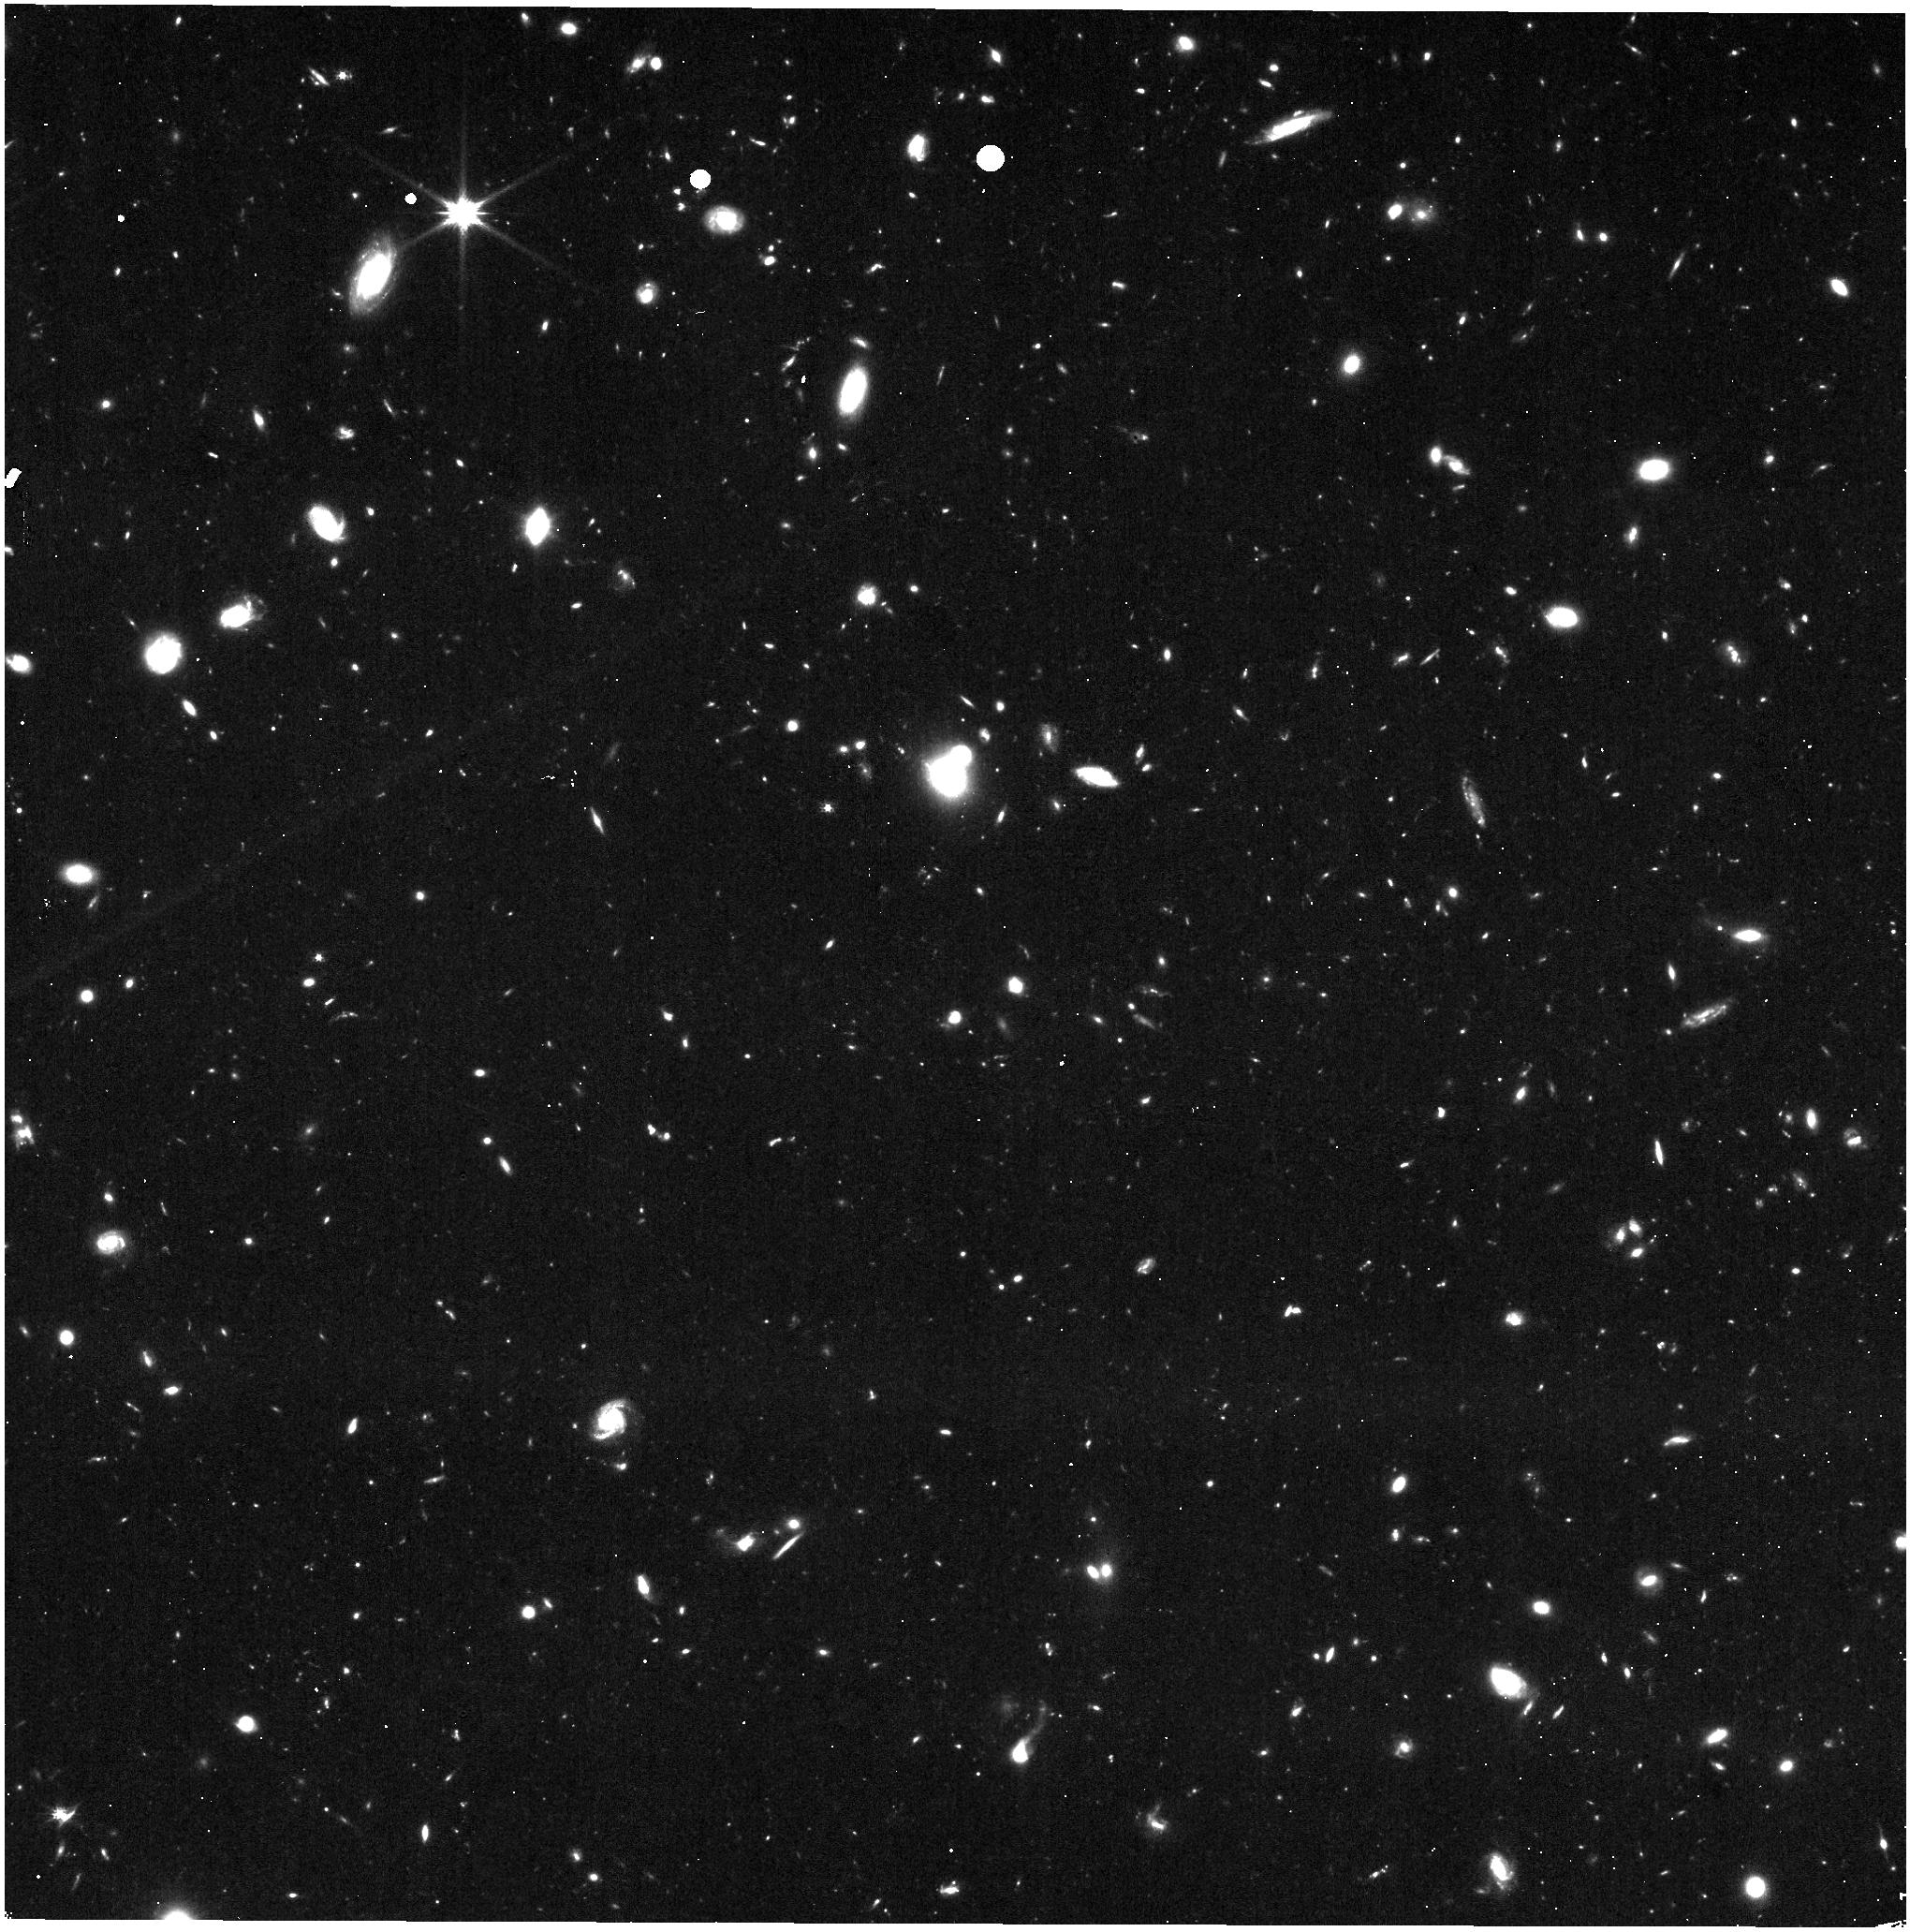
Target: UNKNOWN
Instrument: NIRISS
Filter: CLEAR+F150W
Exposure: 34 min
Observation ID: jw03383-c1061_t000_niriss_clear-f150w

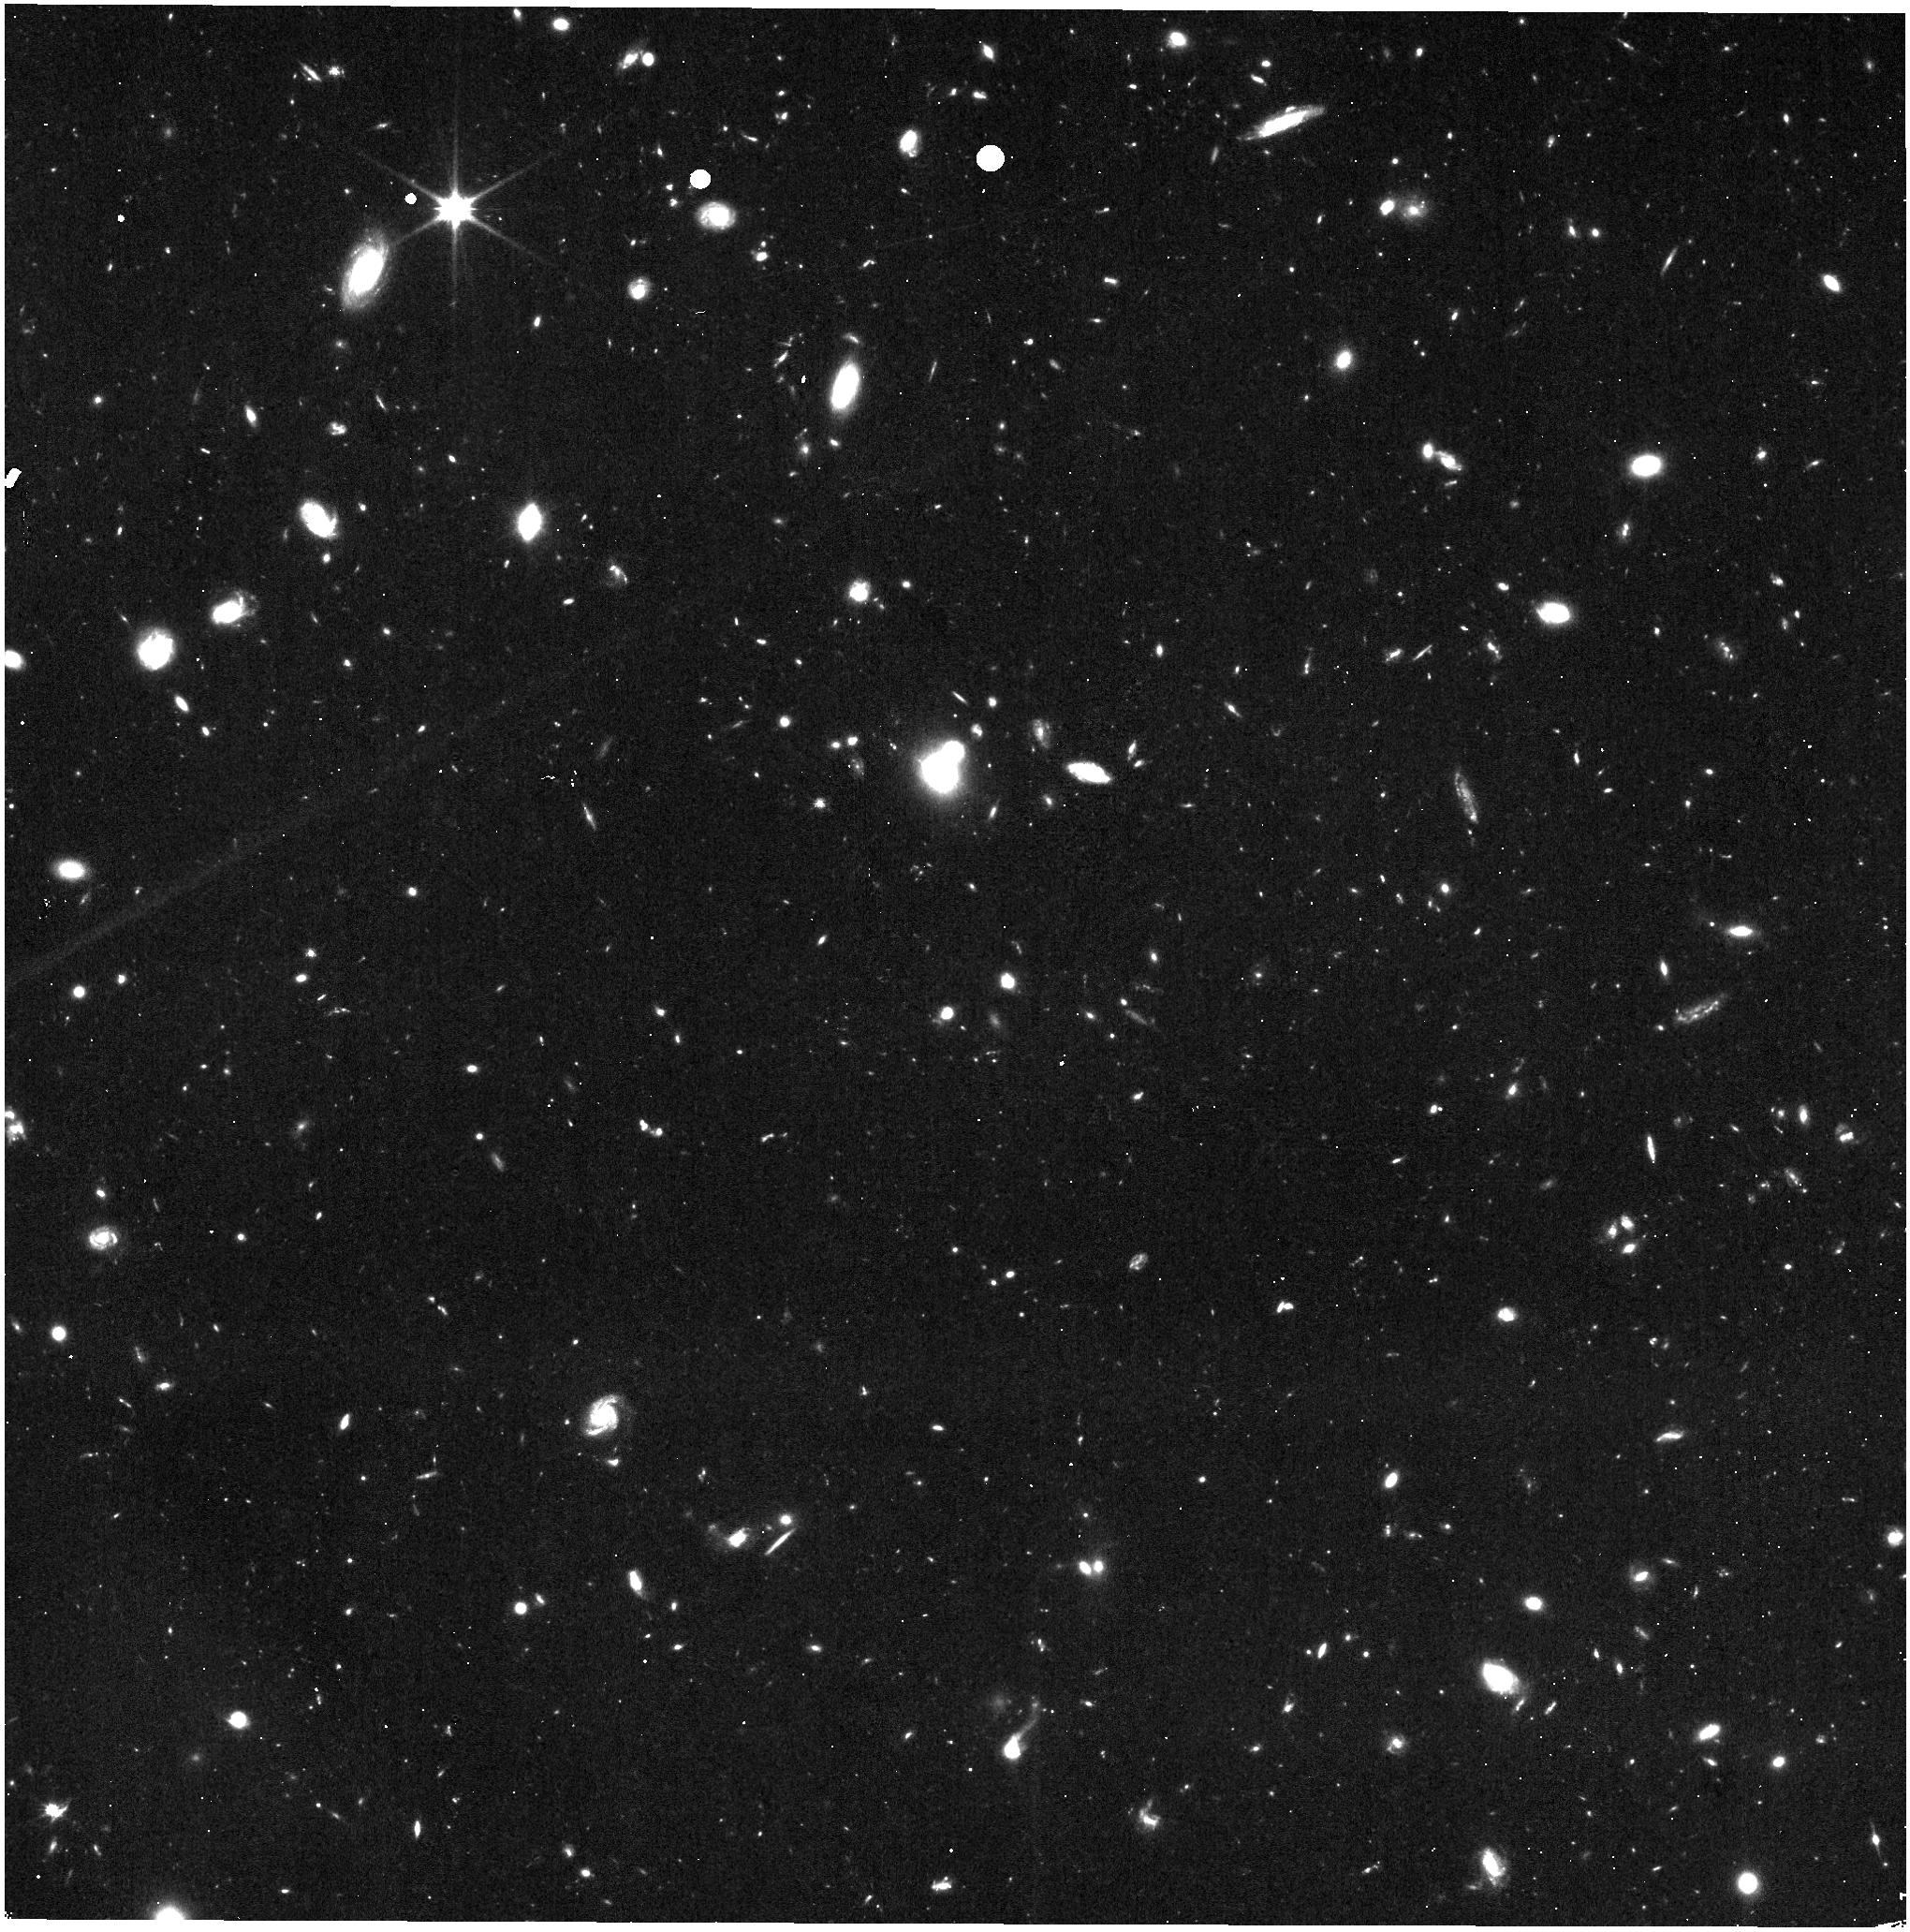
Target: UNKNOWN
Instrument: NIRISS
Filter: CLEAR+F115W
Exposure: 34 min
Observation ID: jw03383-c1066_t000_niriss_clear-f115w

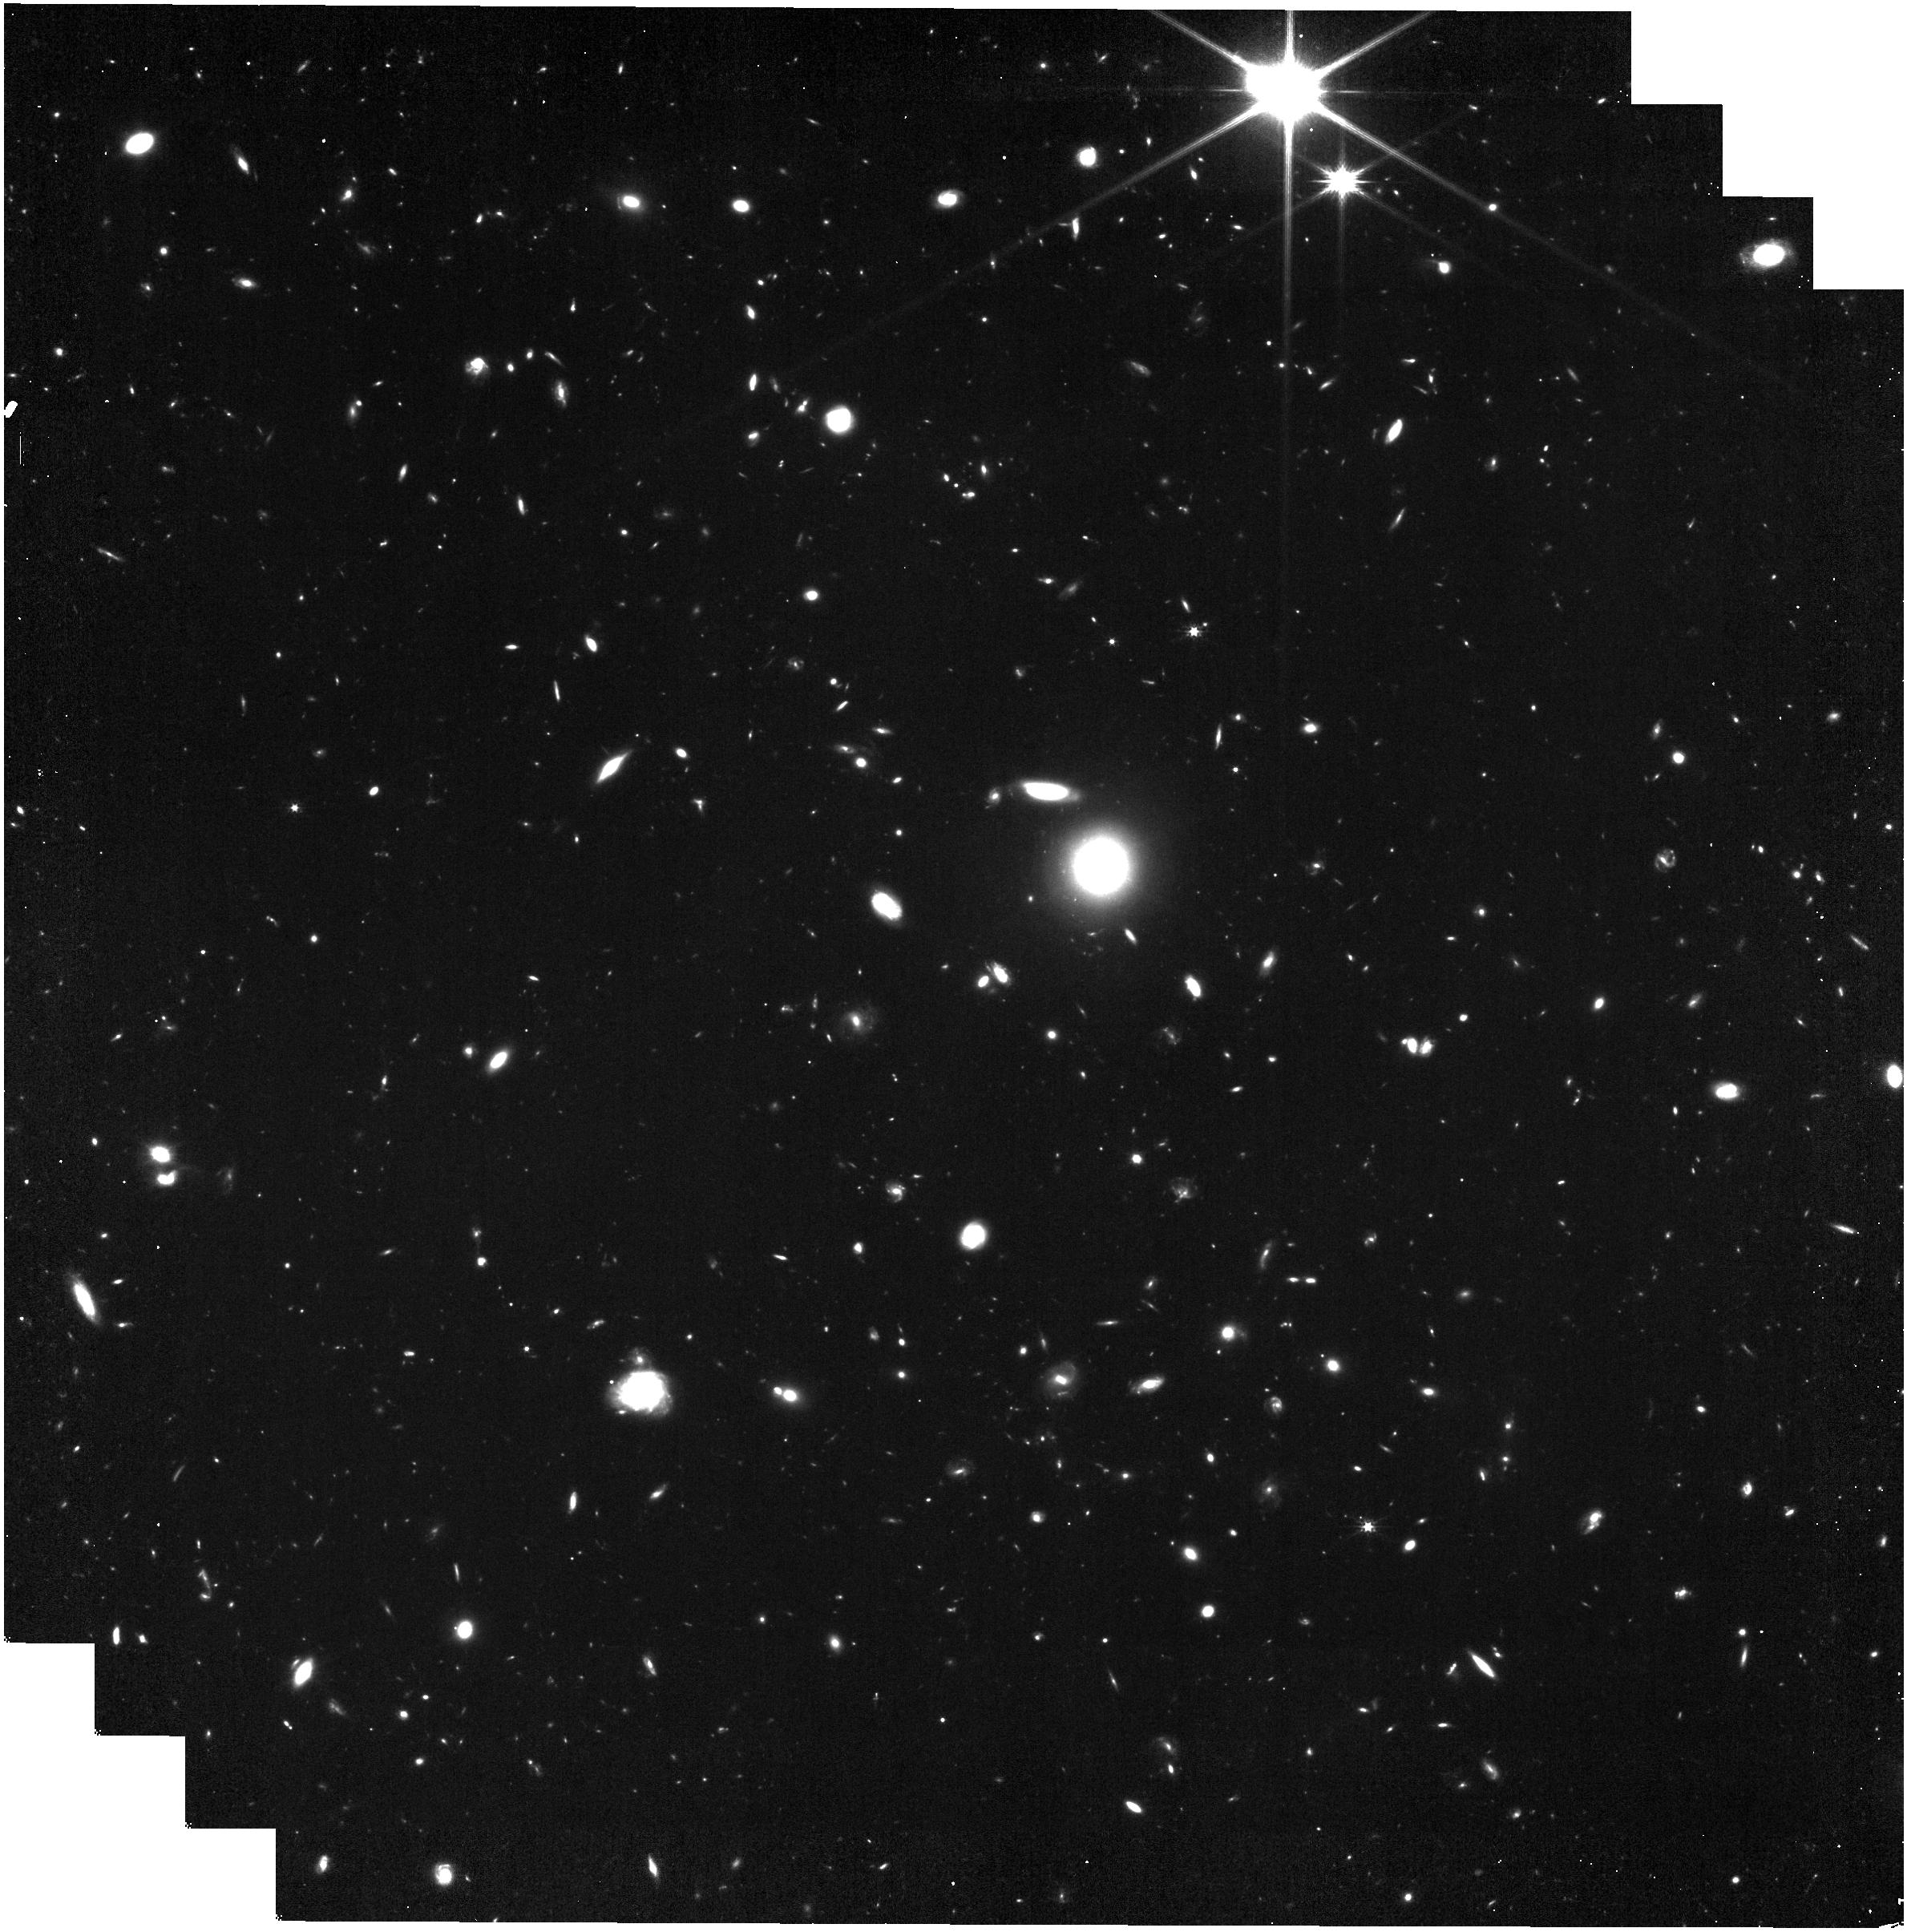
Target: UNKNOWN
Instrument: NIRISS
Filter: CLEAR+F200W
Exposure: 23 min
Observation ID: jw03383-c1003_t000_niriss_clear-f200w

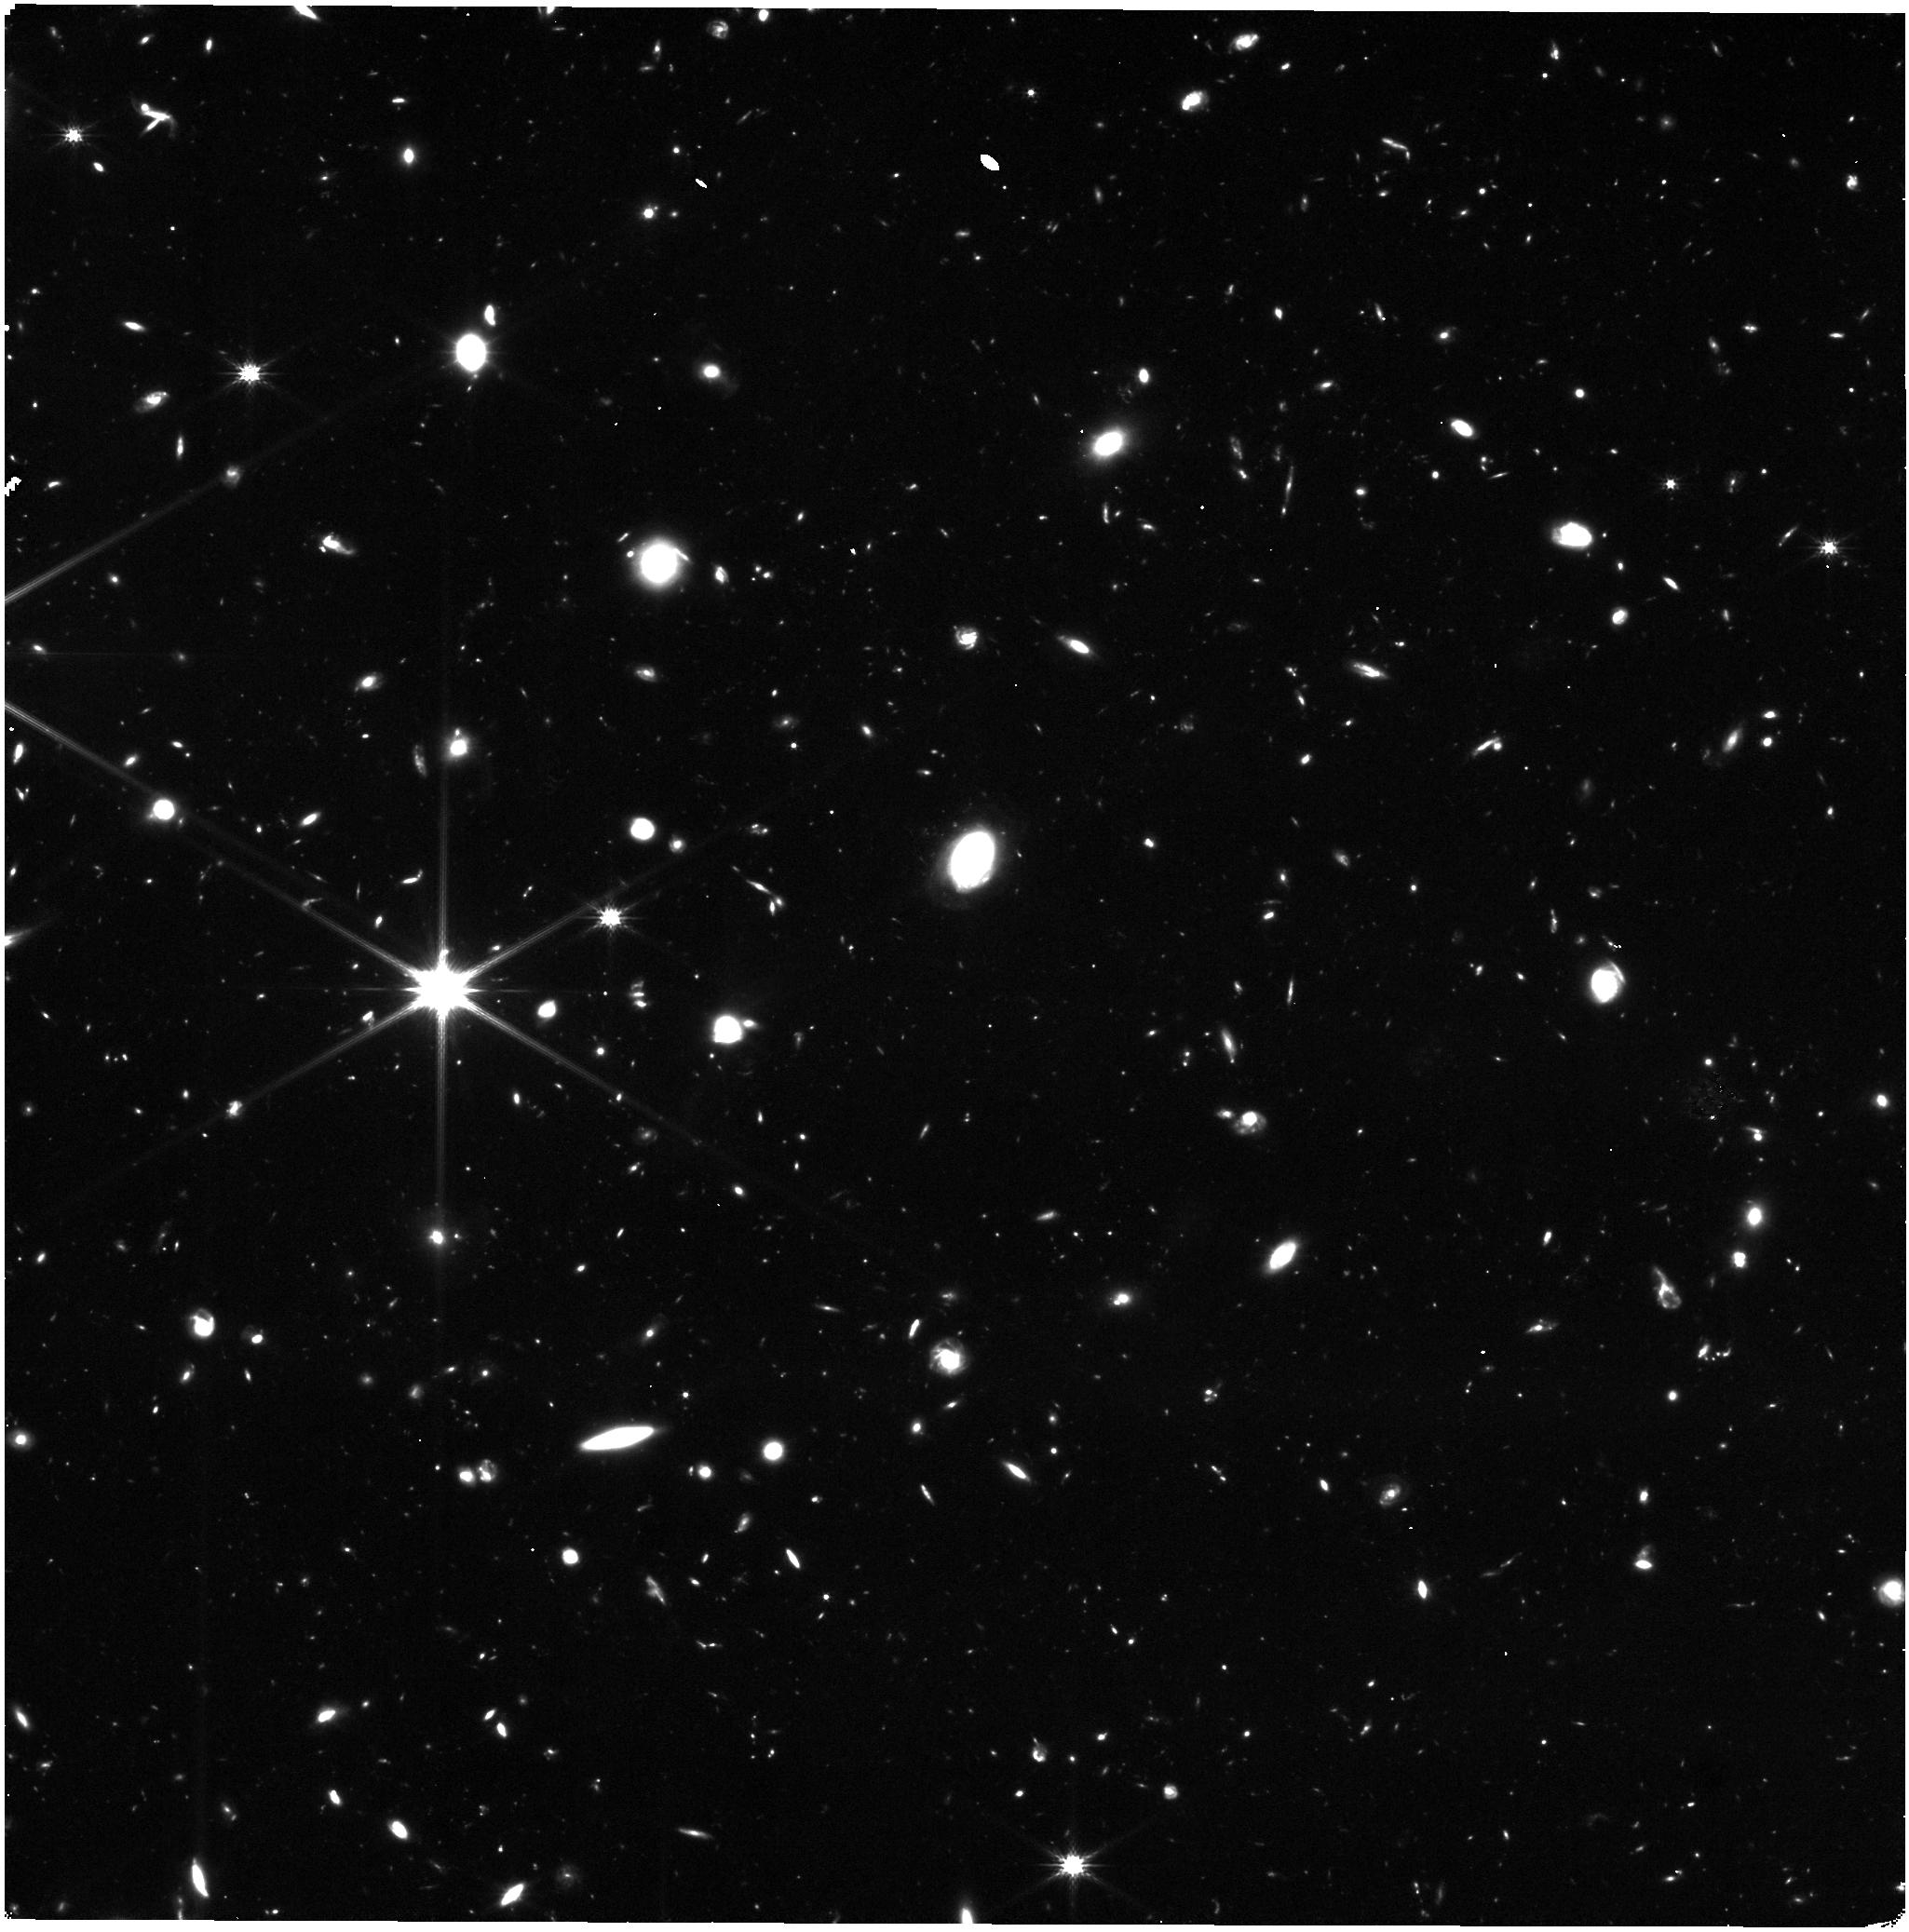
Target: UNKNOWN
Instrument: NIRISS
Filter: CLEAR+F200W
Exposure: 45 min
Observation ID: jw03383-c1078_t000_niriss_clear-f200w

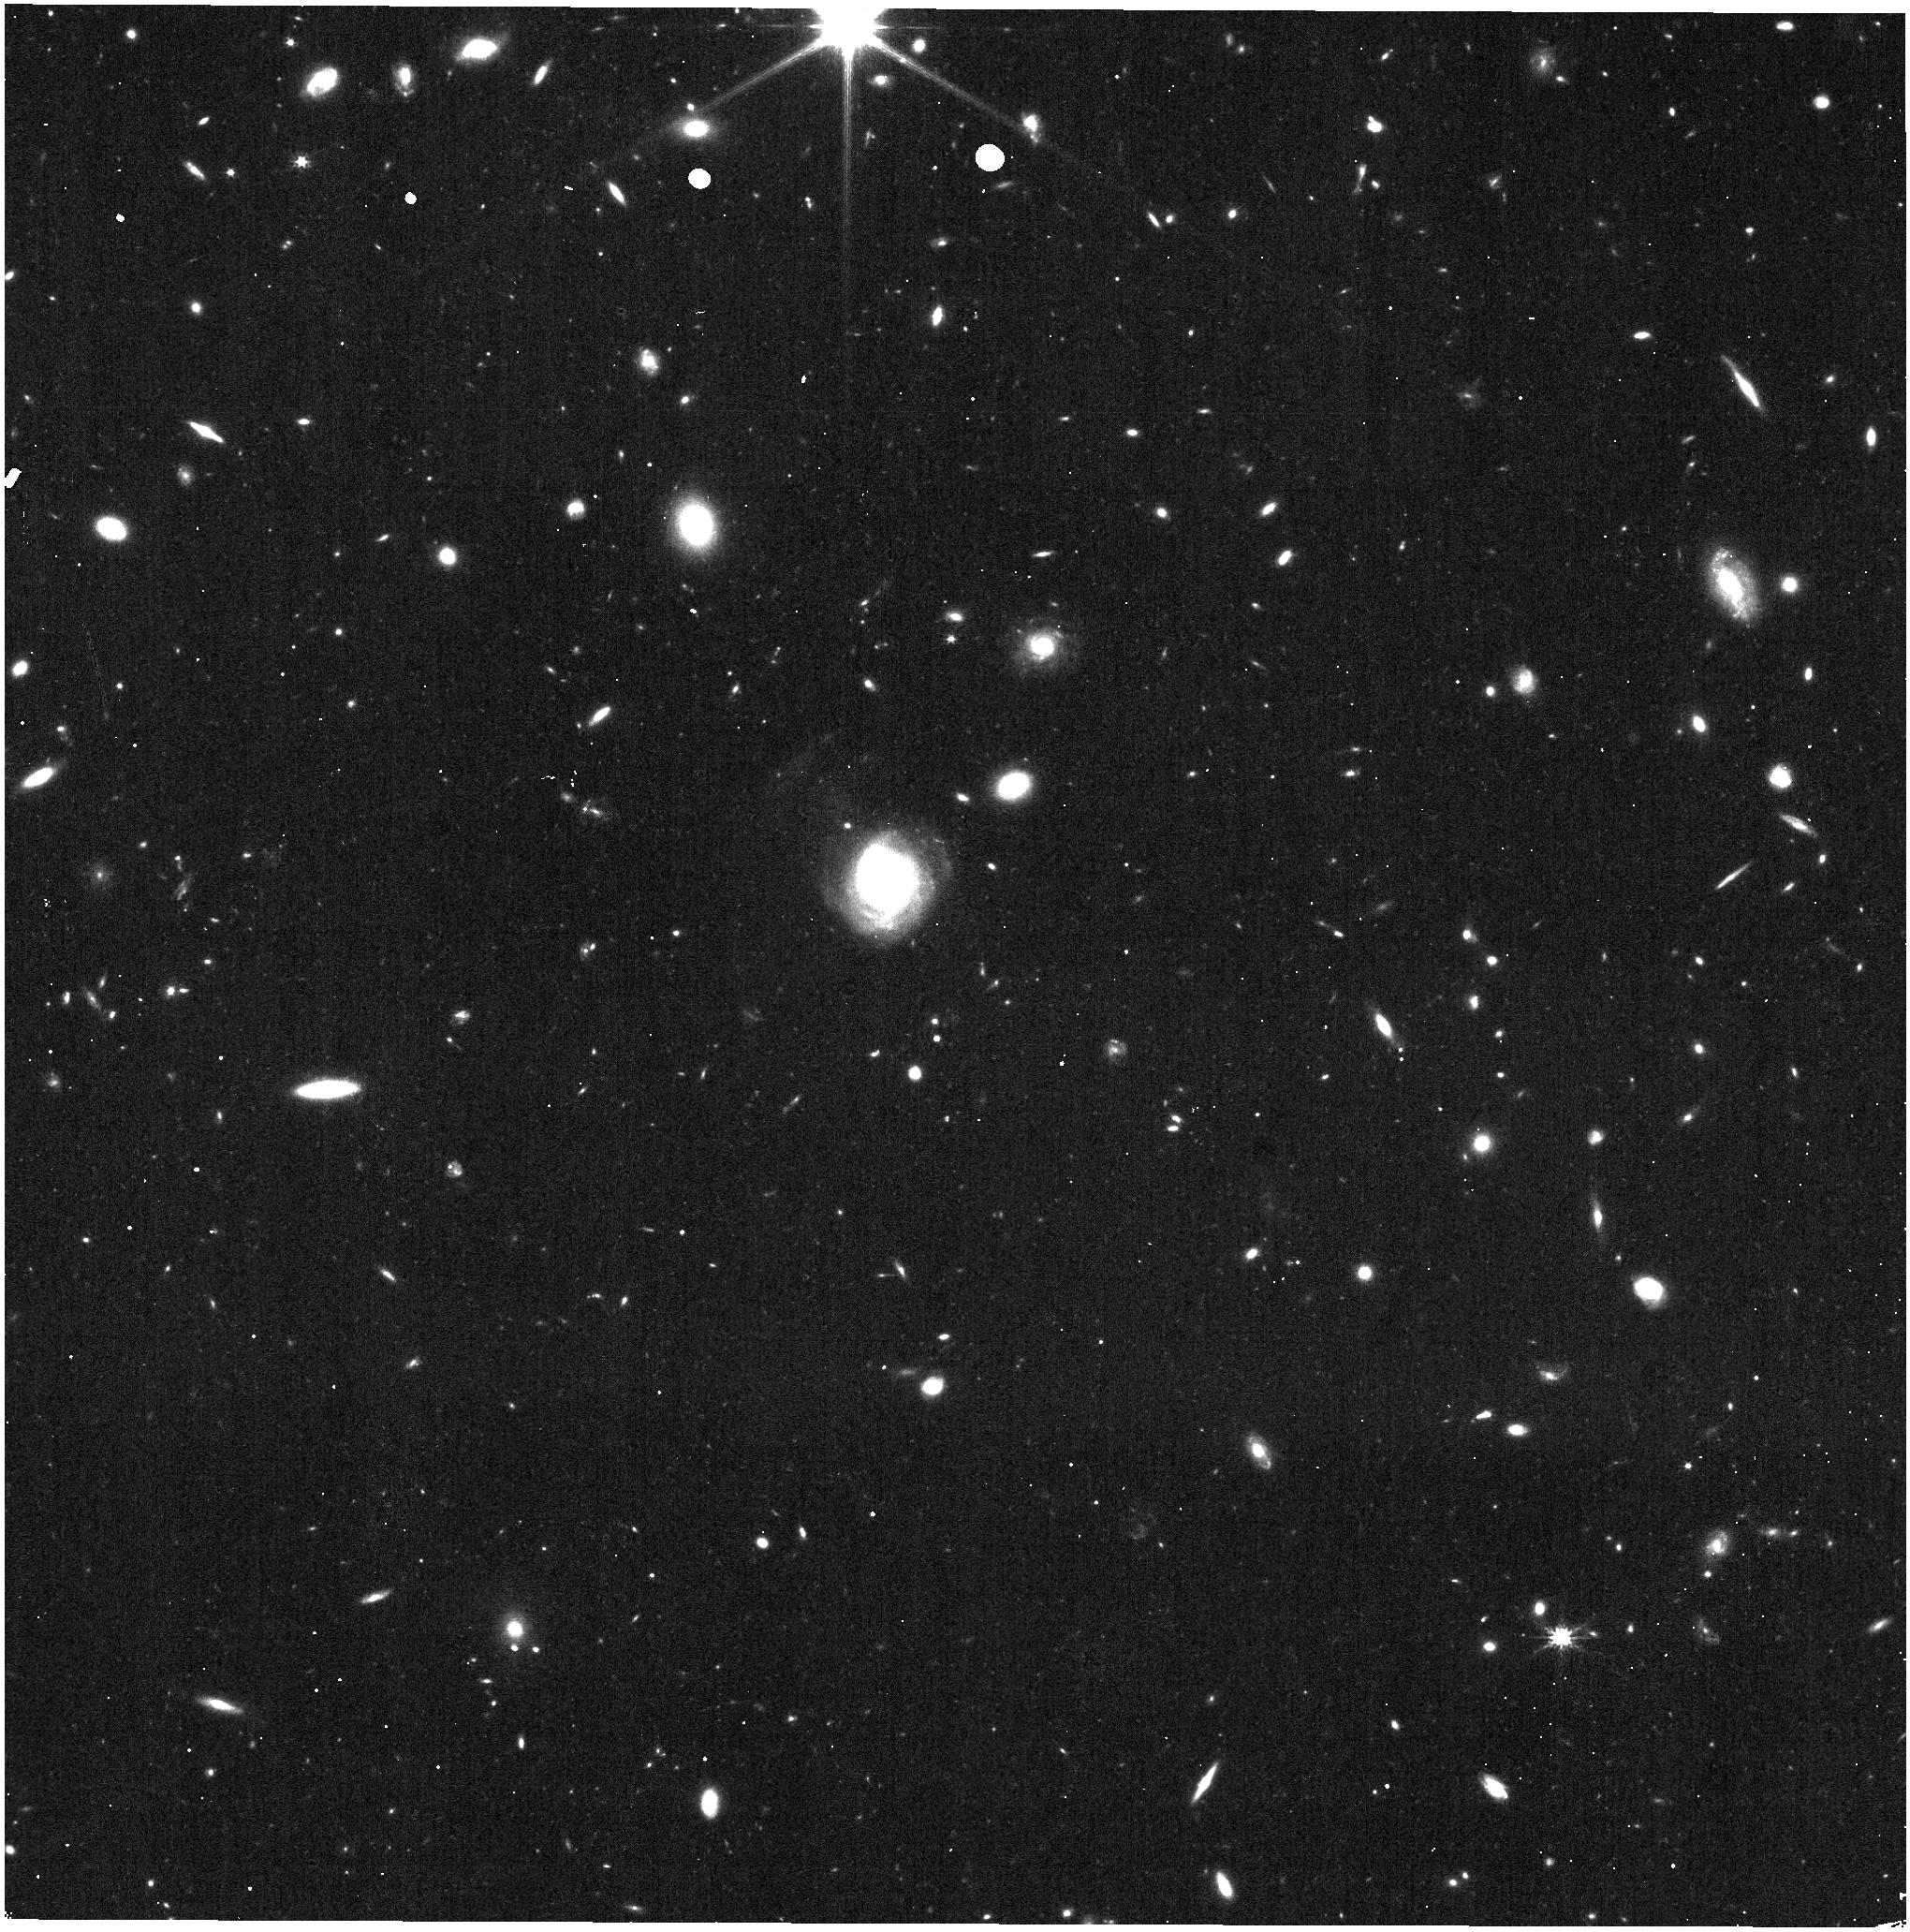
Target: UNKNOWN
Instrument: NIRISS
Filter: CLEAR+F200W
Exposure: 4 min
Observation ID: jw03383-c1092_t000_niriss_clear-f200w

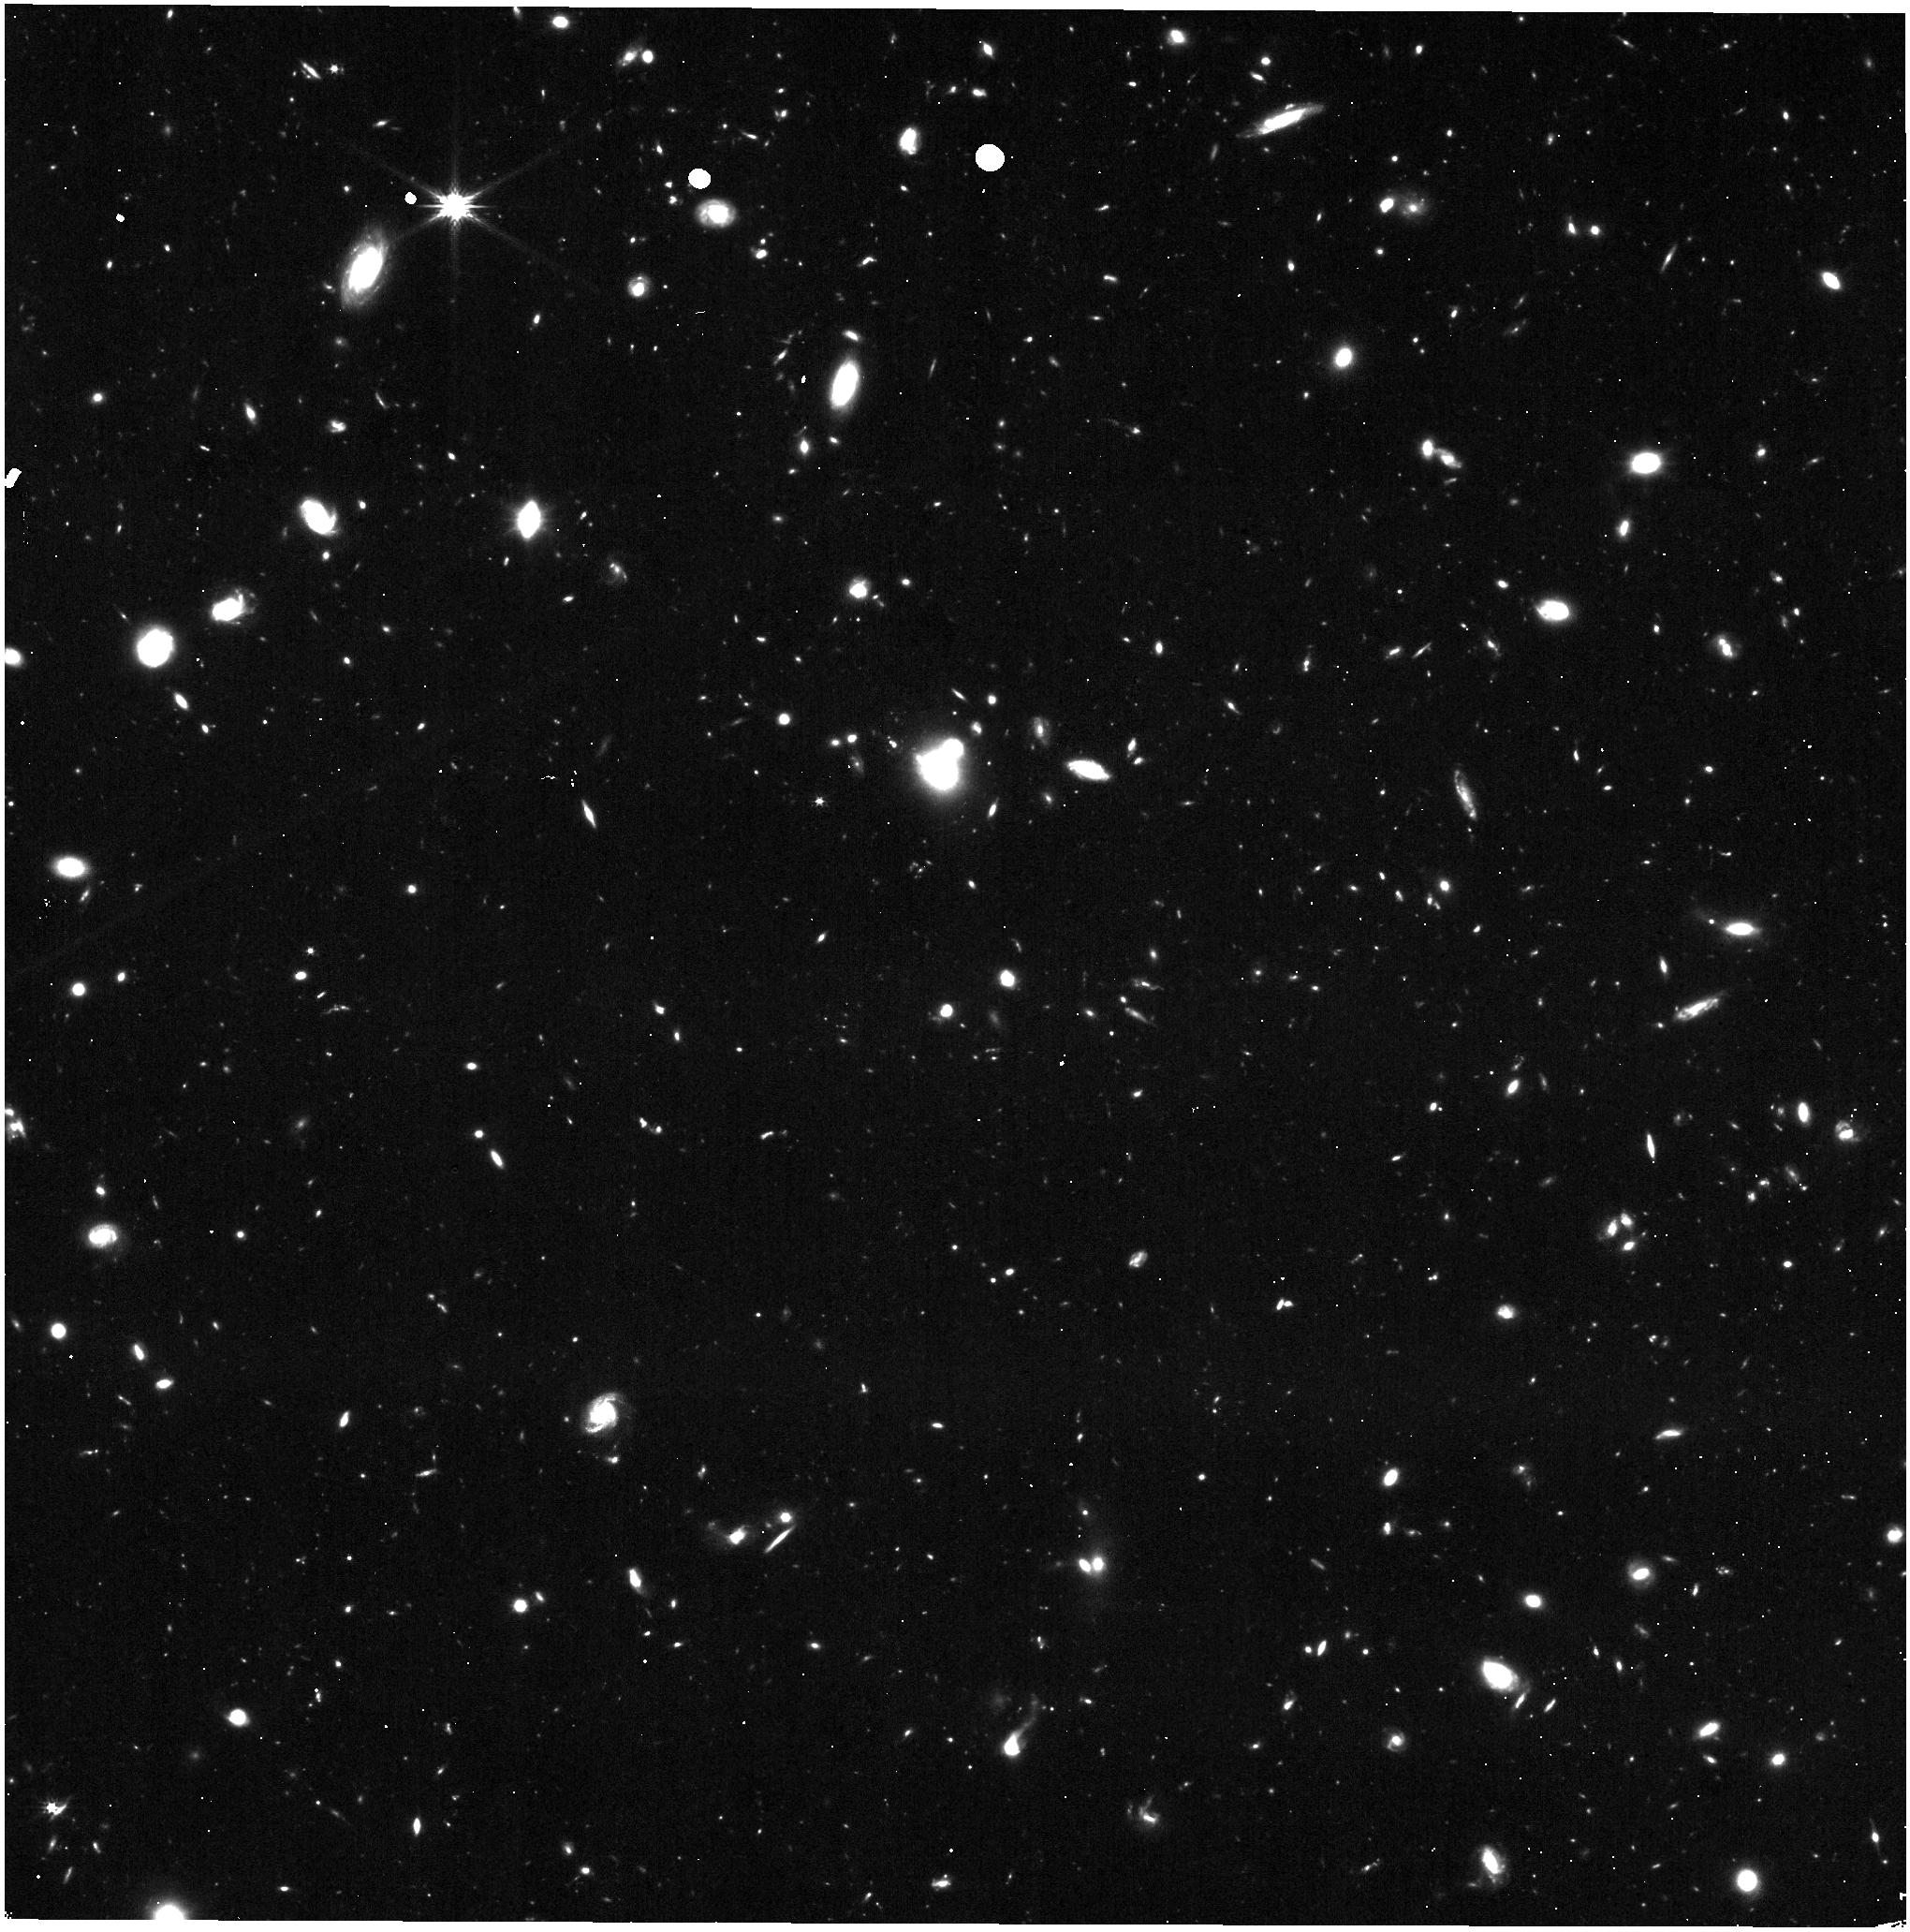
Target: UNKNOWN
Instrument: NIRISS
Filter: CLEAR+F200W
Exposure: 34 min
Observation ID: jw03383-c1058_t000_niriss_clear-f200w

JWST Wide Area 3D Parallel Survey (PI: Glazebrook, Karl)

We propose to take advantage of the unique opportunities offered by Pure Parallel Mode to perform a wide area near-infrared spectroscopic survey with JWST/NIRISS. We propose a slitless spectroscopy campaign covering 1000 arcmin^2 via bonus parallel observations, providing F150W+F200W rest frame optical 2D spectra and secure redshifts for 60,000 galaxies at 1<z<5. This will be the definitive spectroscopic benchmark from `Cosmic Noon' to `Cosmic Dawn', with good completeness out to z=5, and probing environments from the field to rich proto-clusters. Continuum + emission line spectra will be obtained for galaxies down to low masses, enabling 1D and 2D measures of dust corrected star-formation rates, metallicities, and stellar population ages. Such a large area redshift survey will allow us to measure 3D clustering in the cosmic growth era revealing the detailed connection between dark matter halos and assembling baryons. It will also provide a benchmark set of stellar mass functions for complete spectroscopic type defined samples, address the origin of galactic quenching, provide 2D abundance and age measurements of galaxies measuring galactic buildup and provide a census of rare z>11 bright galaxies and other rare objects at all redshifts. The size of the survey will also enable data driven discovery with advanced machine learning approaches revealing novelties and surprises in the early Universe.